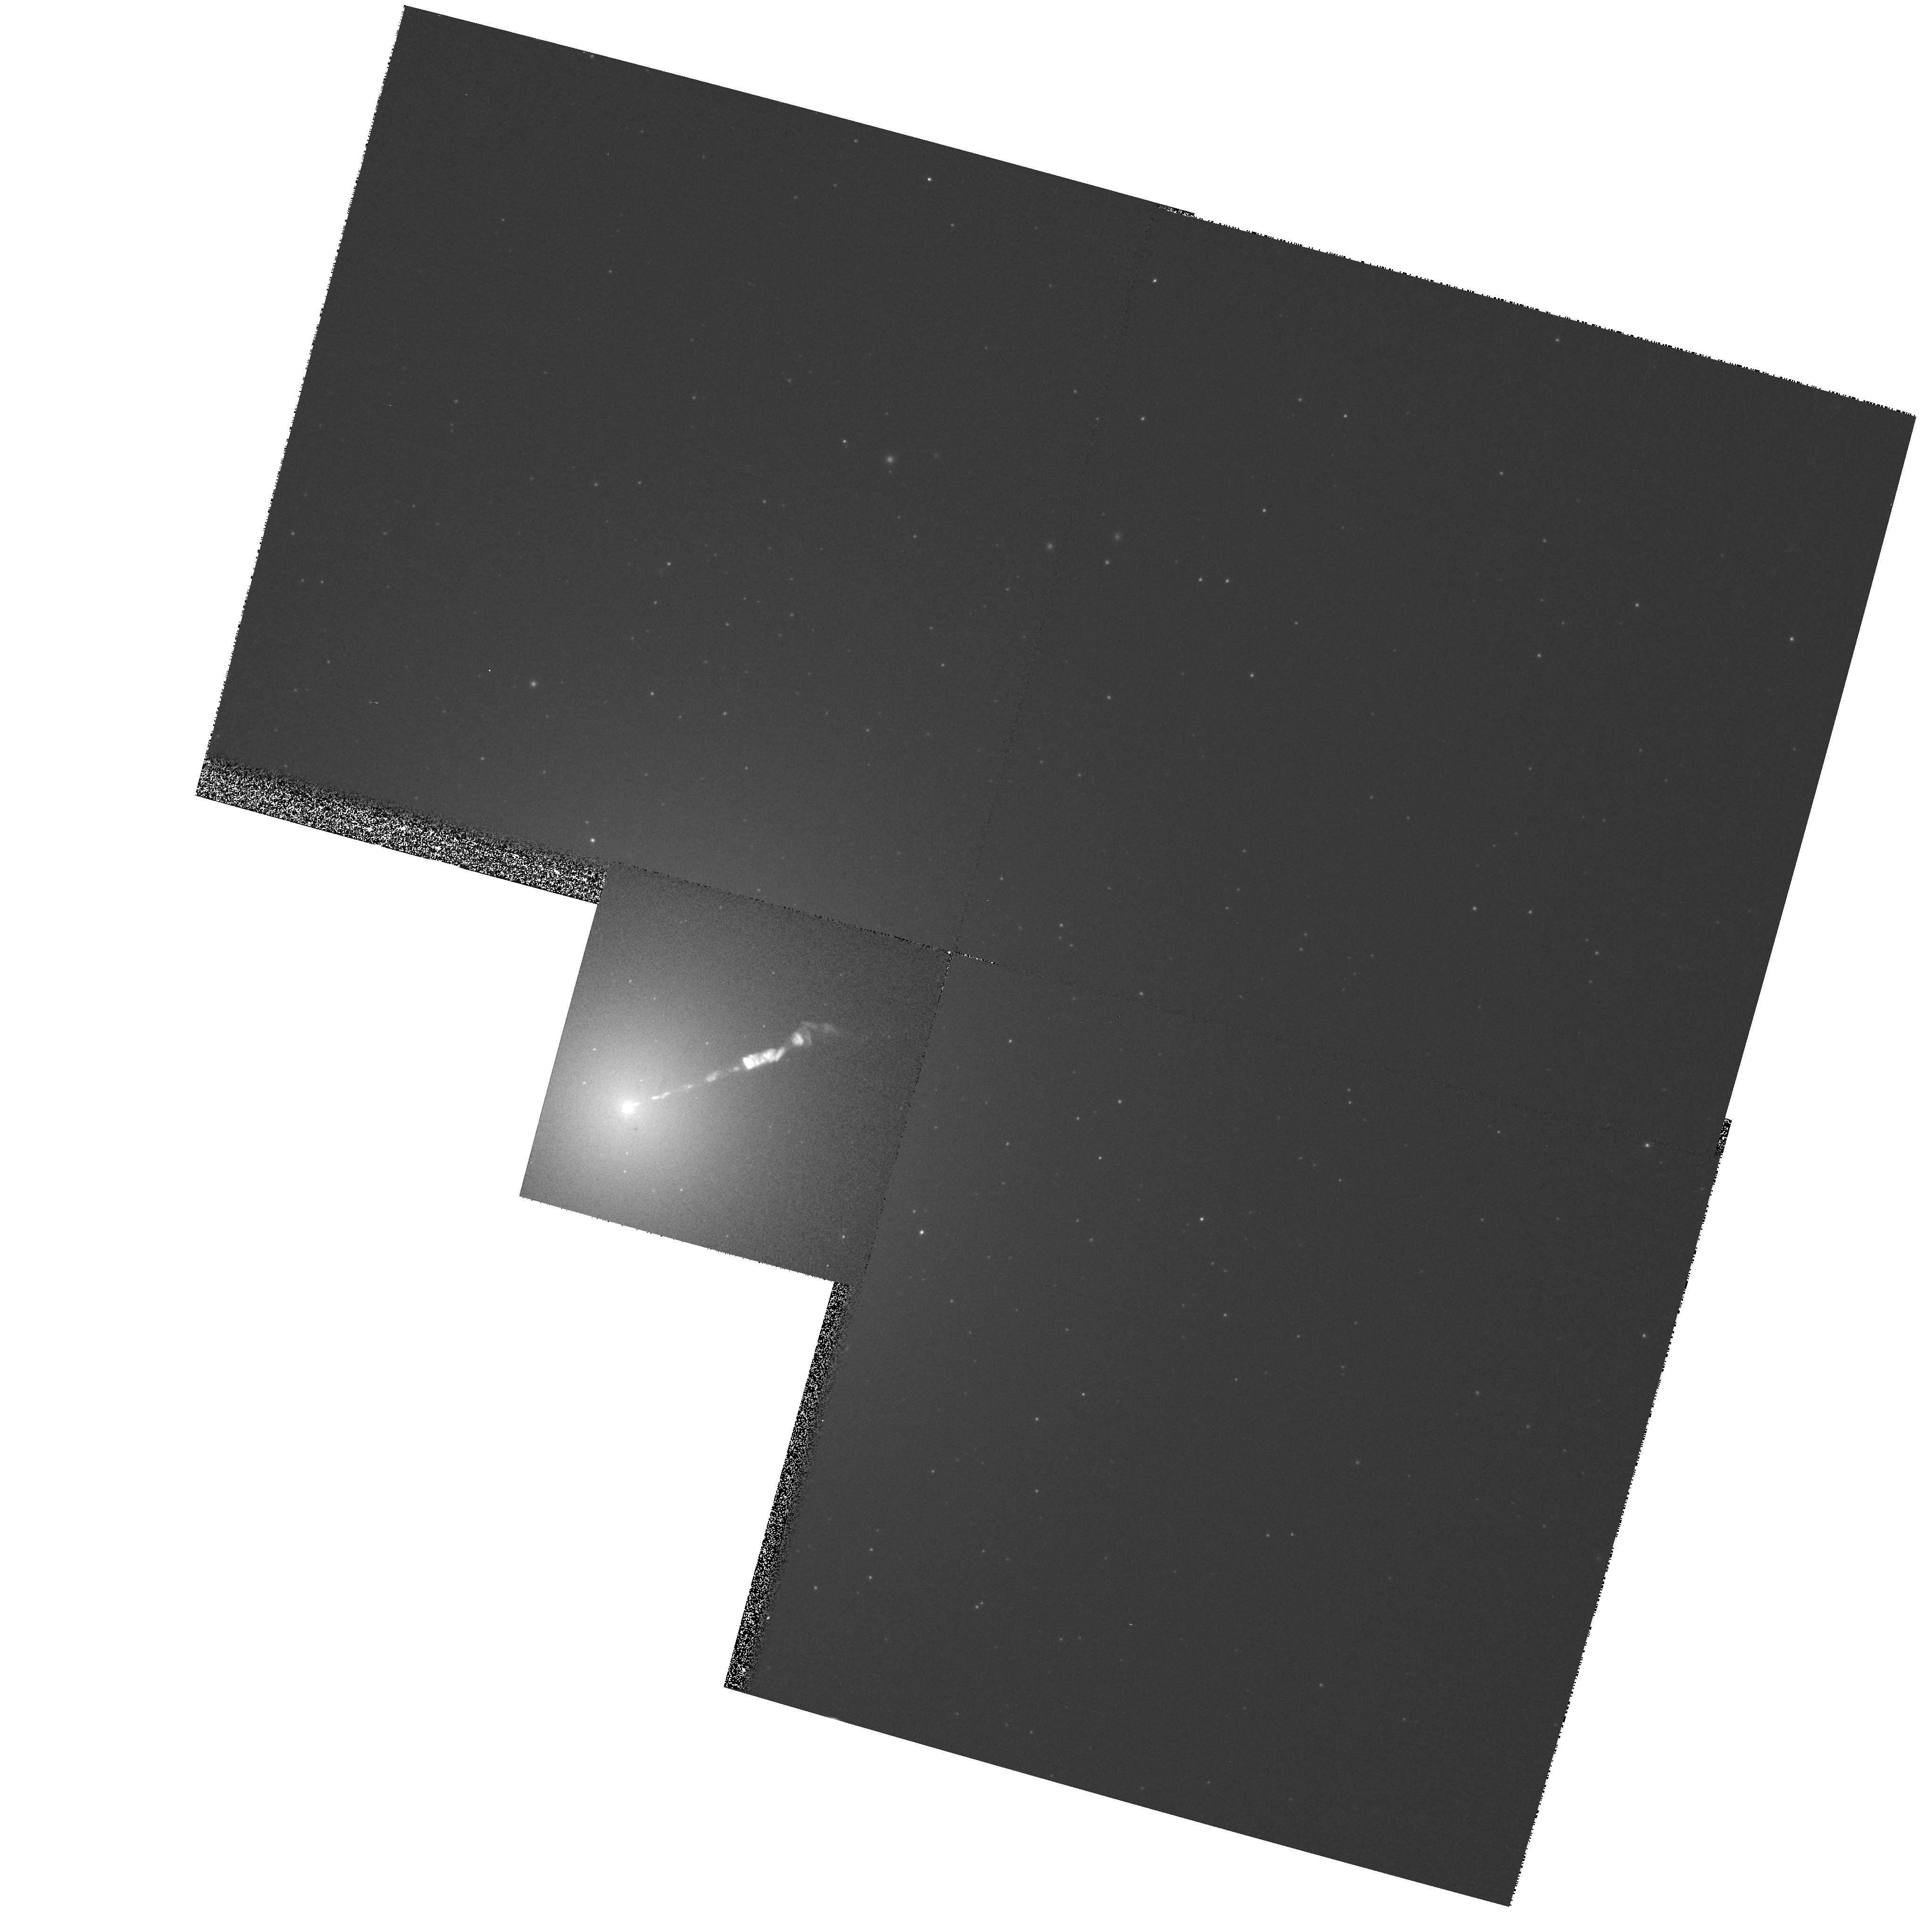
Target: M87-NUC. Instrument: WFPC2/PC. Filter: F450W. Exposure: 5 min. Observation ID: hst_8780_52_wfpc2_pc_f450w_u6a352

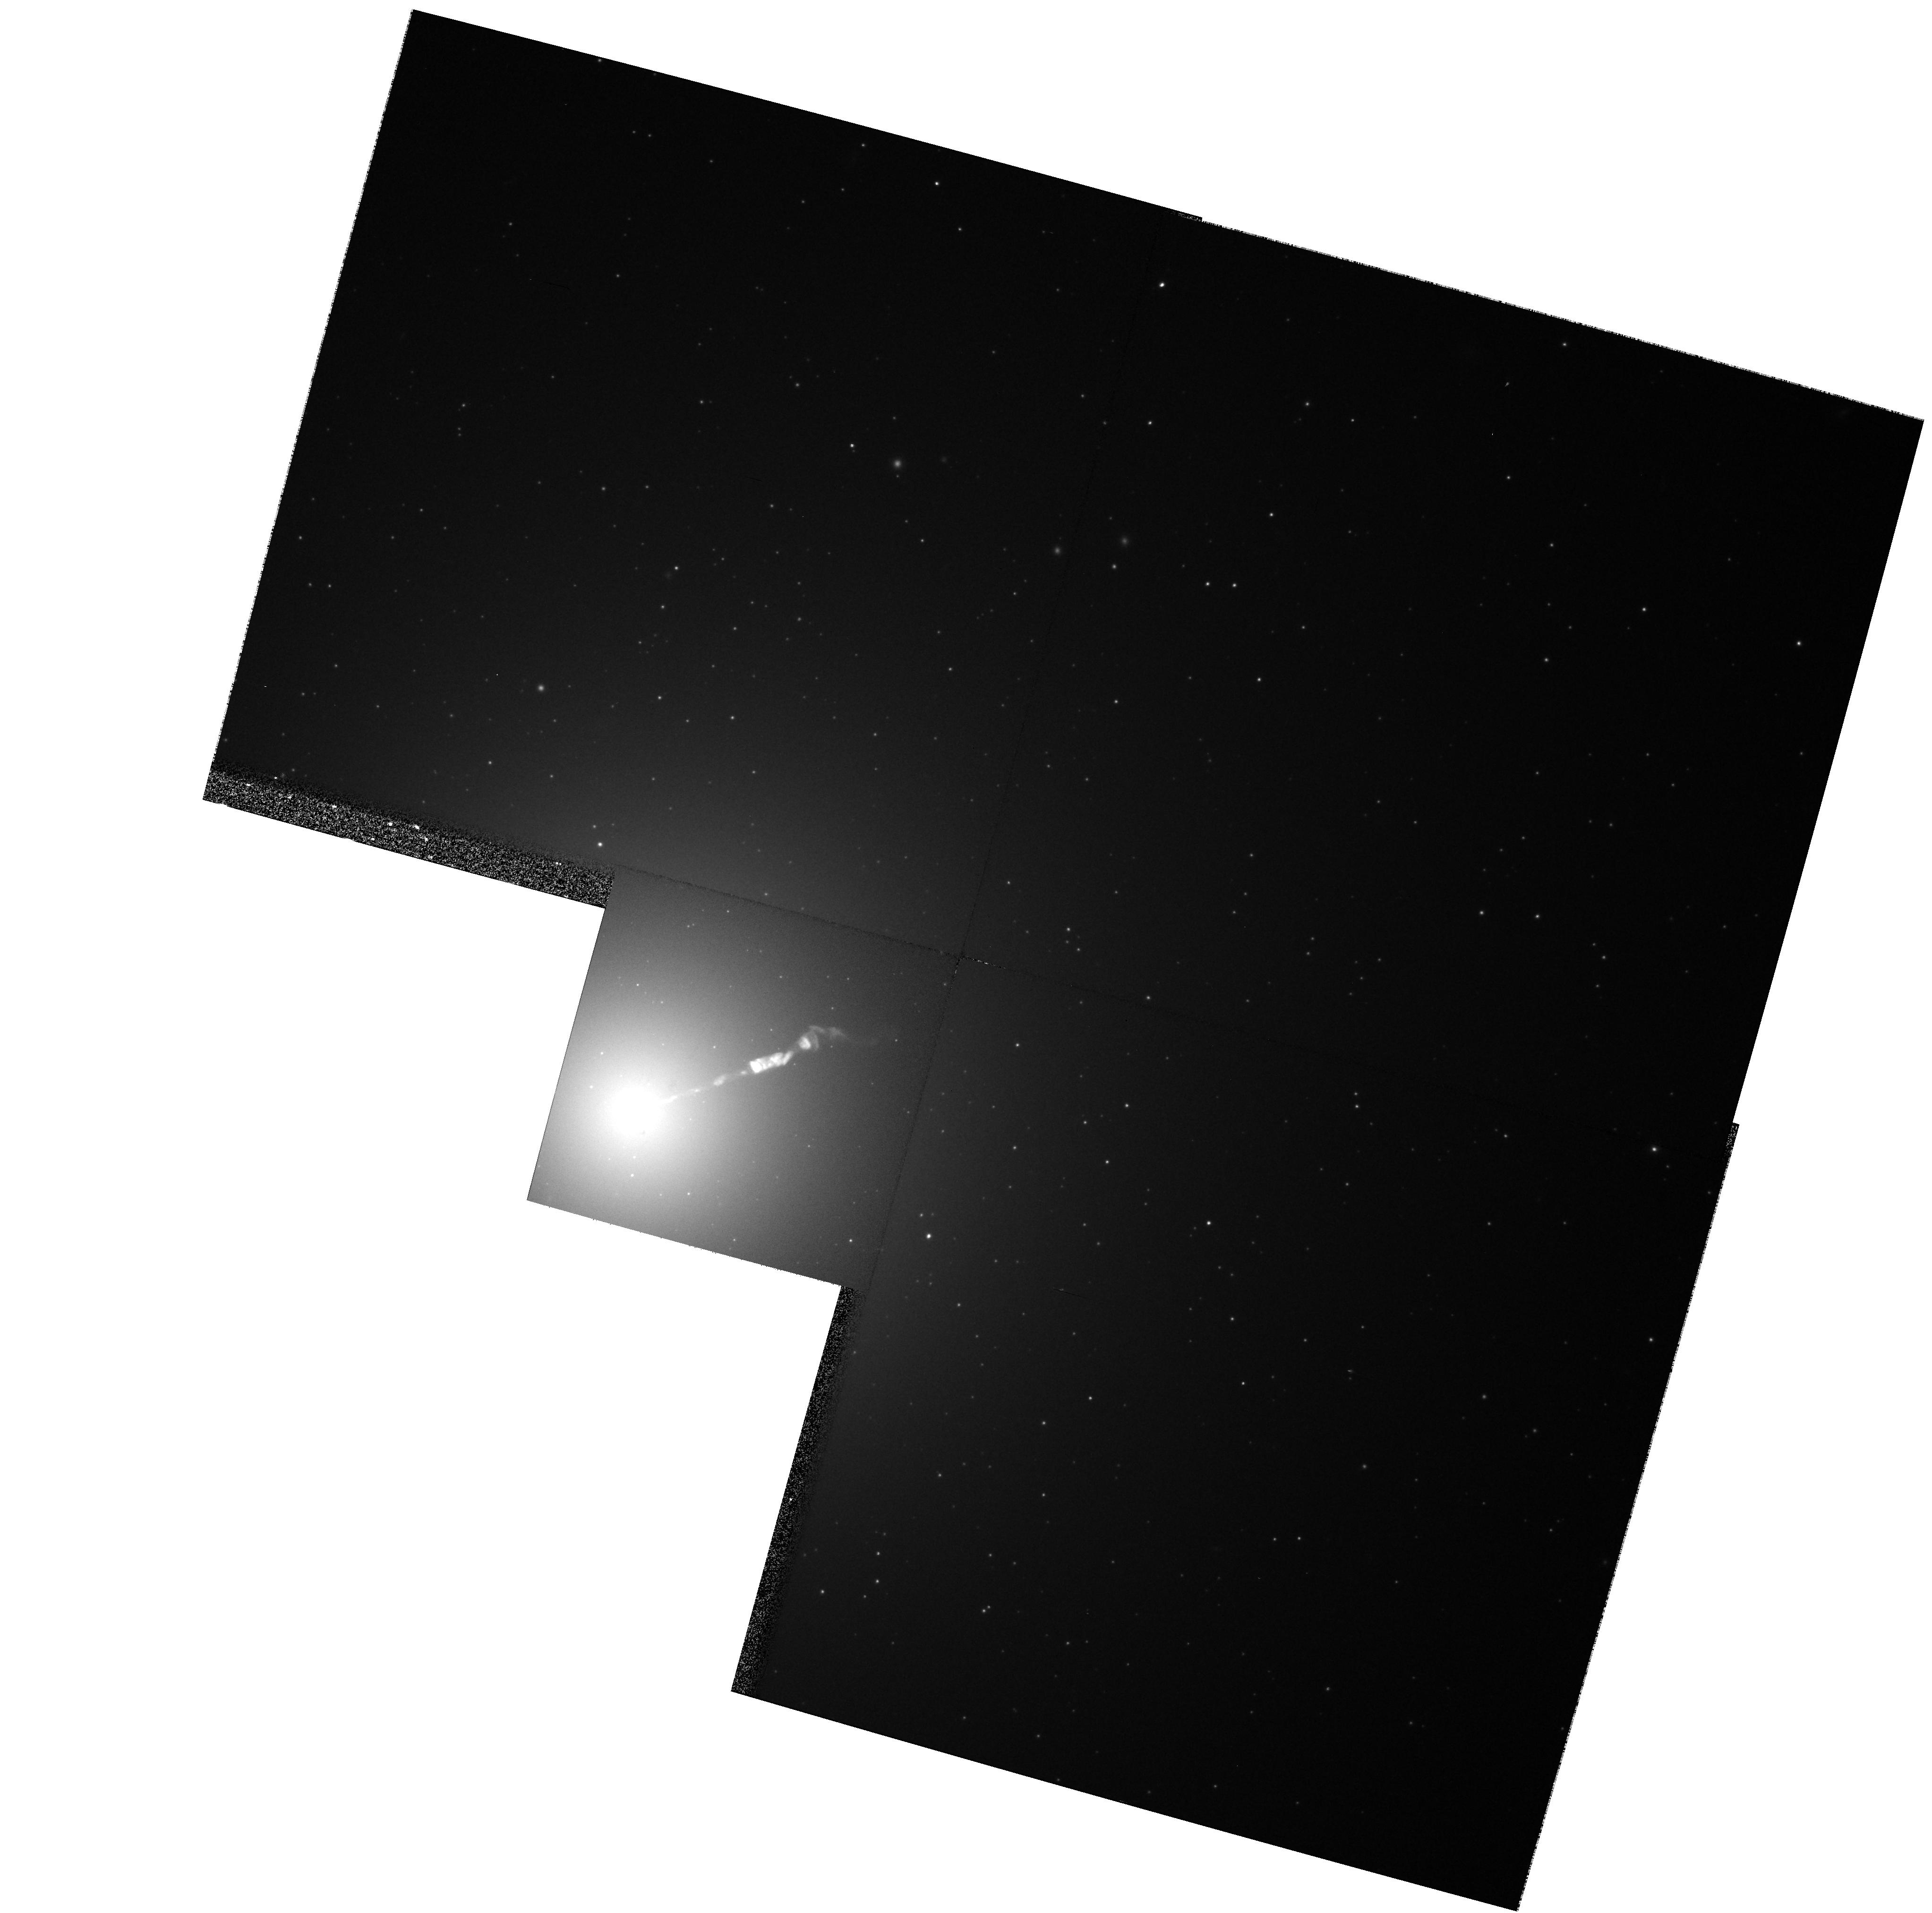
Target: M87-NUC. Instrument: WFPC2/PC. Filter: F606W. Exposure: 5 min. Observation ID: hst_8780_52_wfpc2_pc_f606w_u6a352

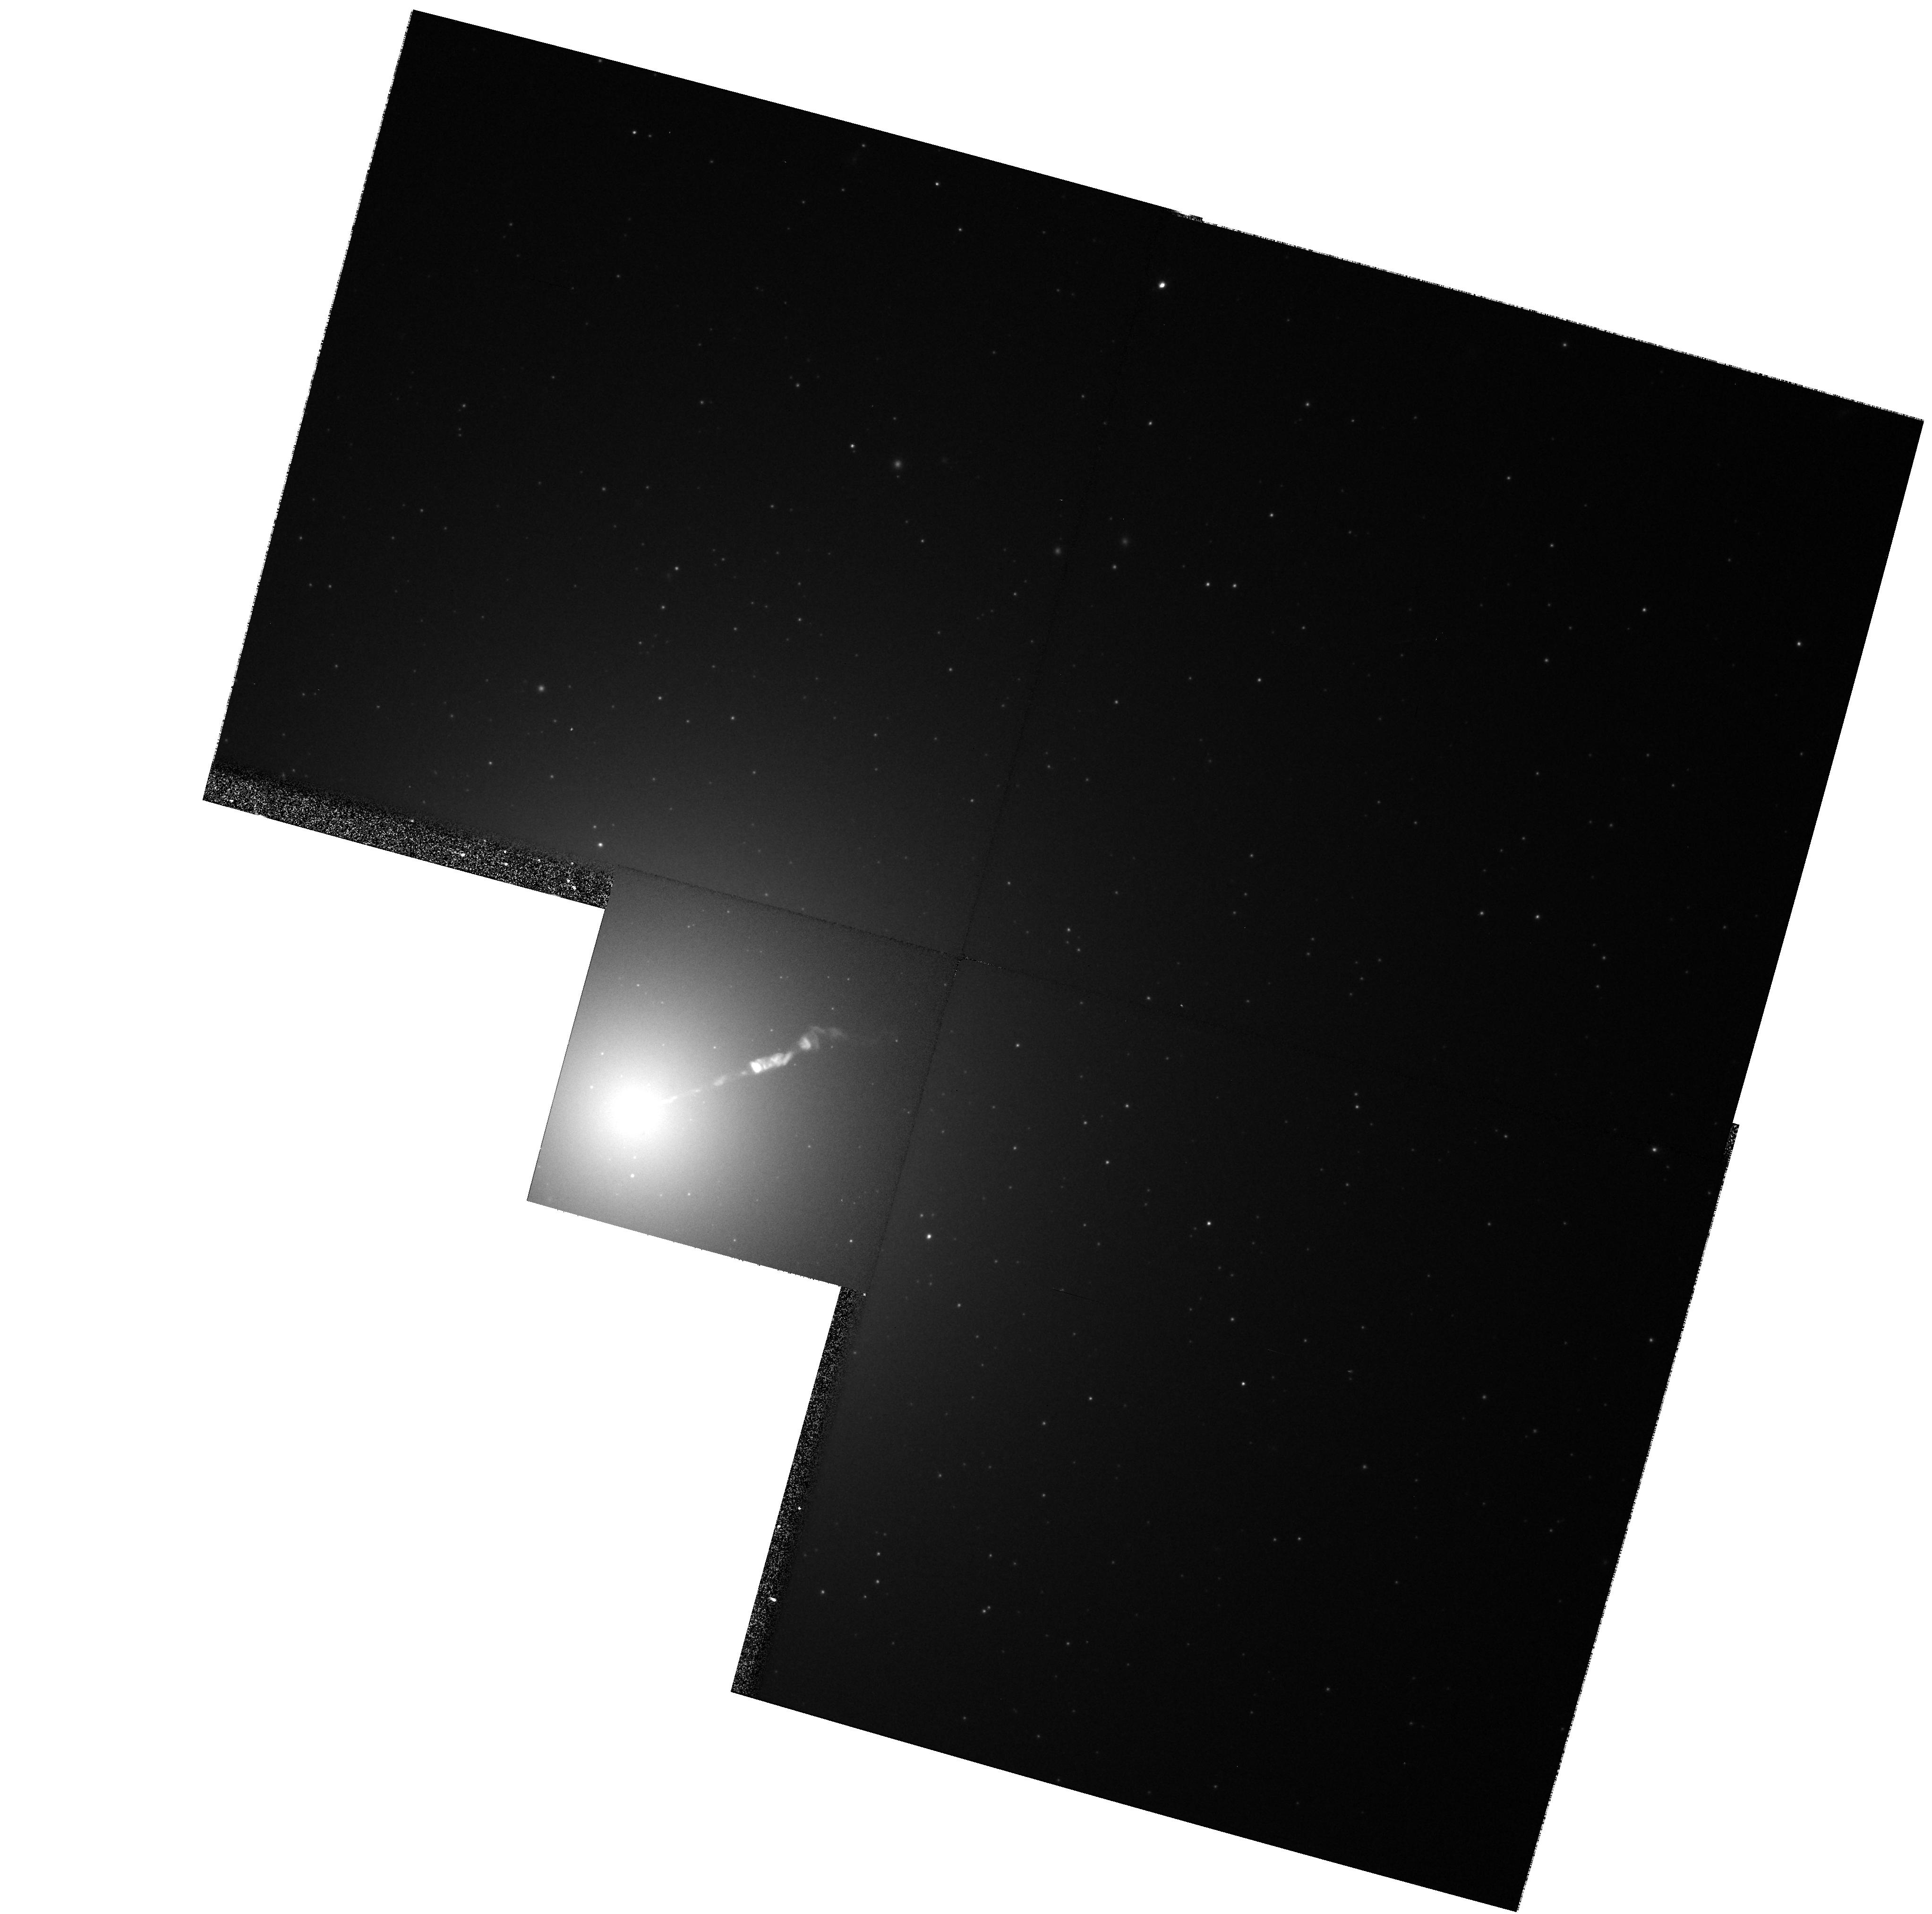
Target: M87-NUC. Instrument: WFPC2/PC. Filter: F814W. Exposure: 5 min. Observation ID: hst_8780_02_wfpc2_pc_f814w_u6a302

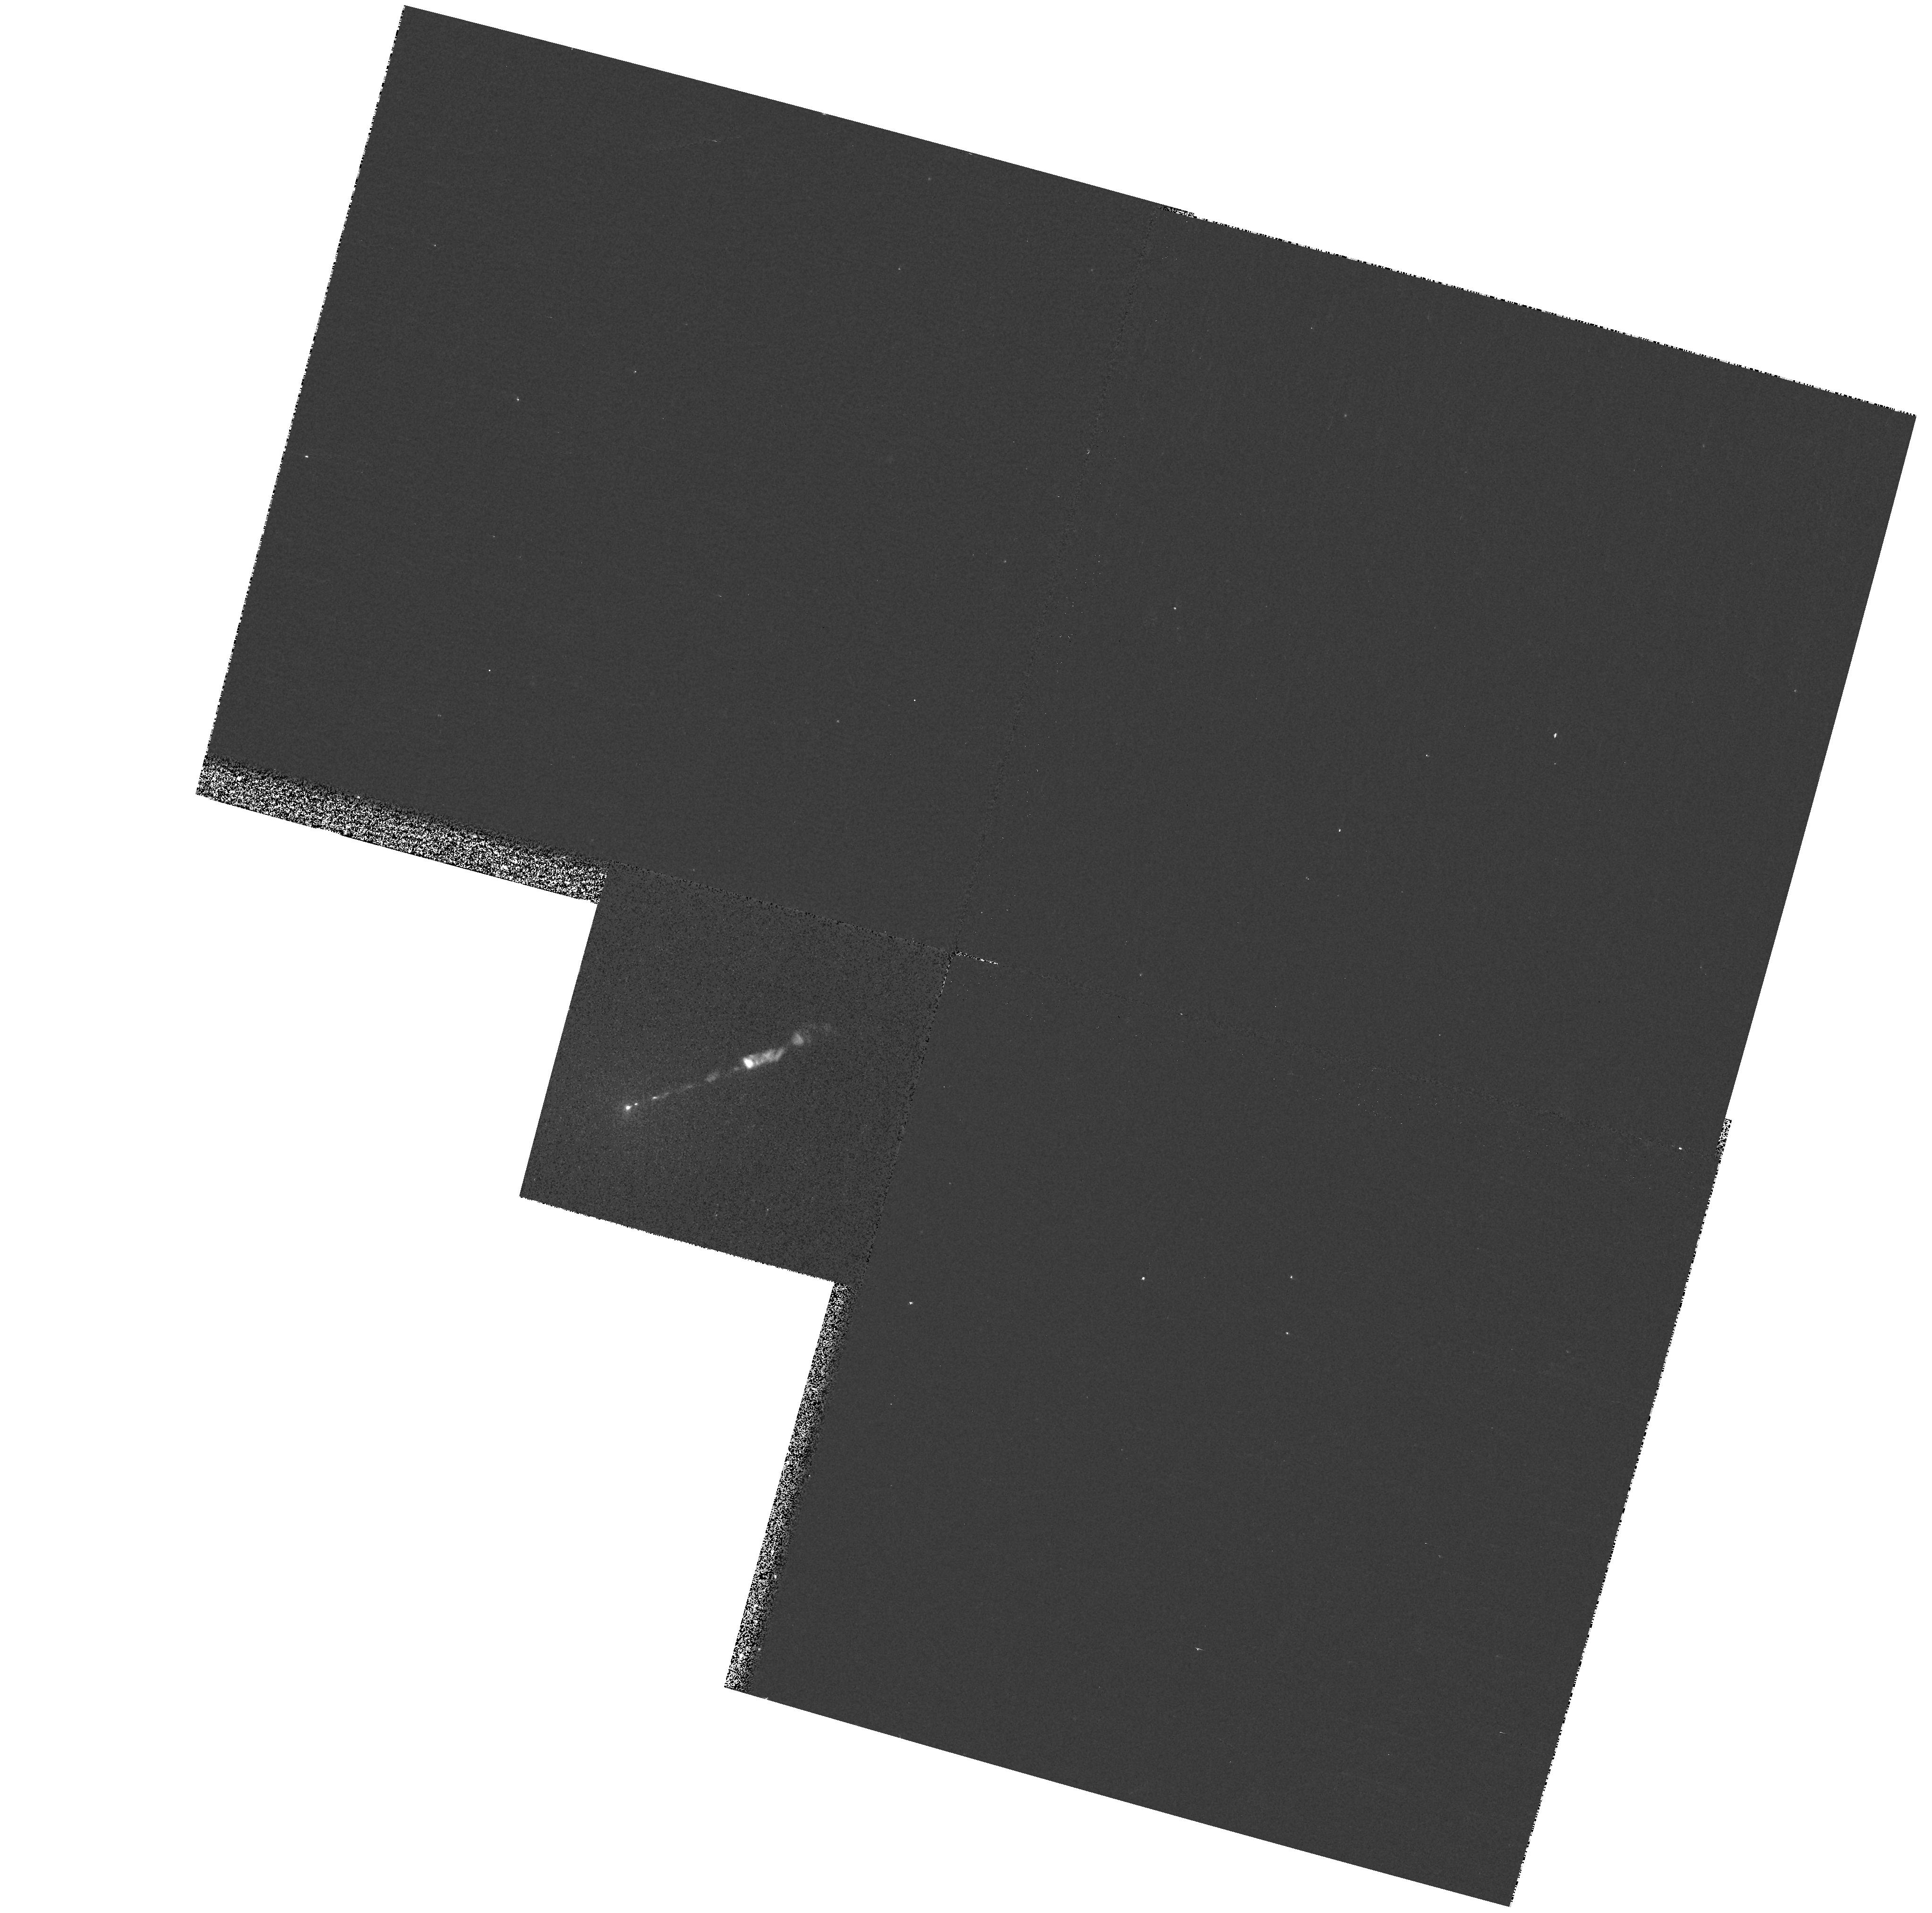
Target: M87-NUC. Instrument: WFPC2/PC. Filter: F300W. Exposure: 8 min. Observation ID: hst_8780_52_wfpc2_pc_f300w_u6a352

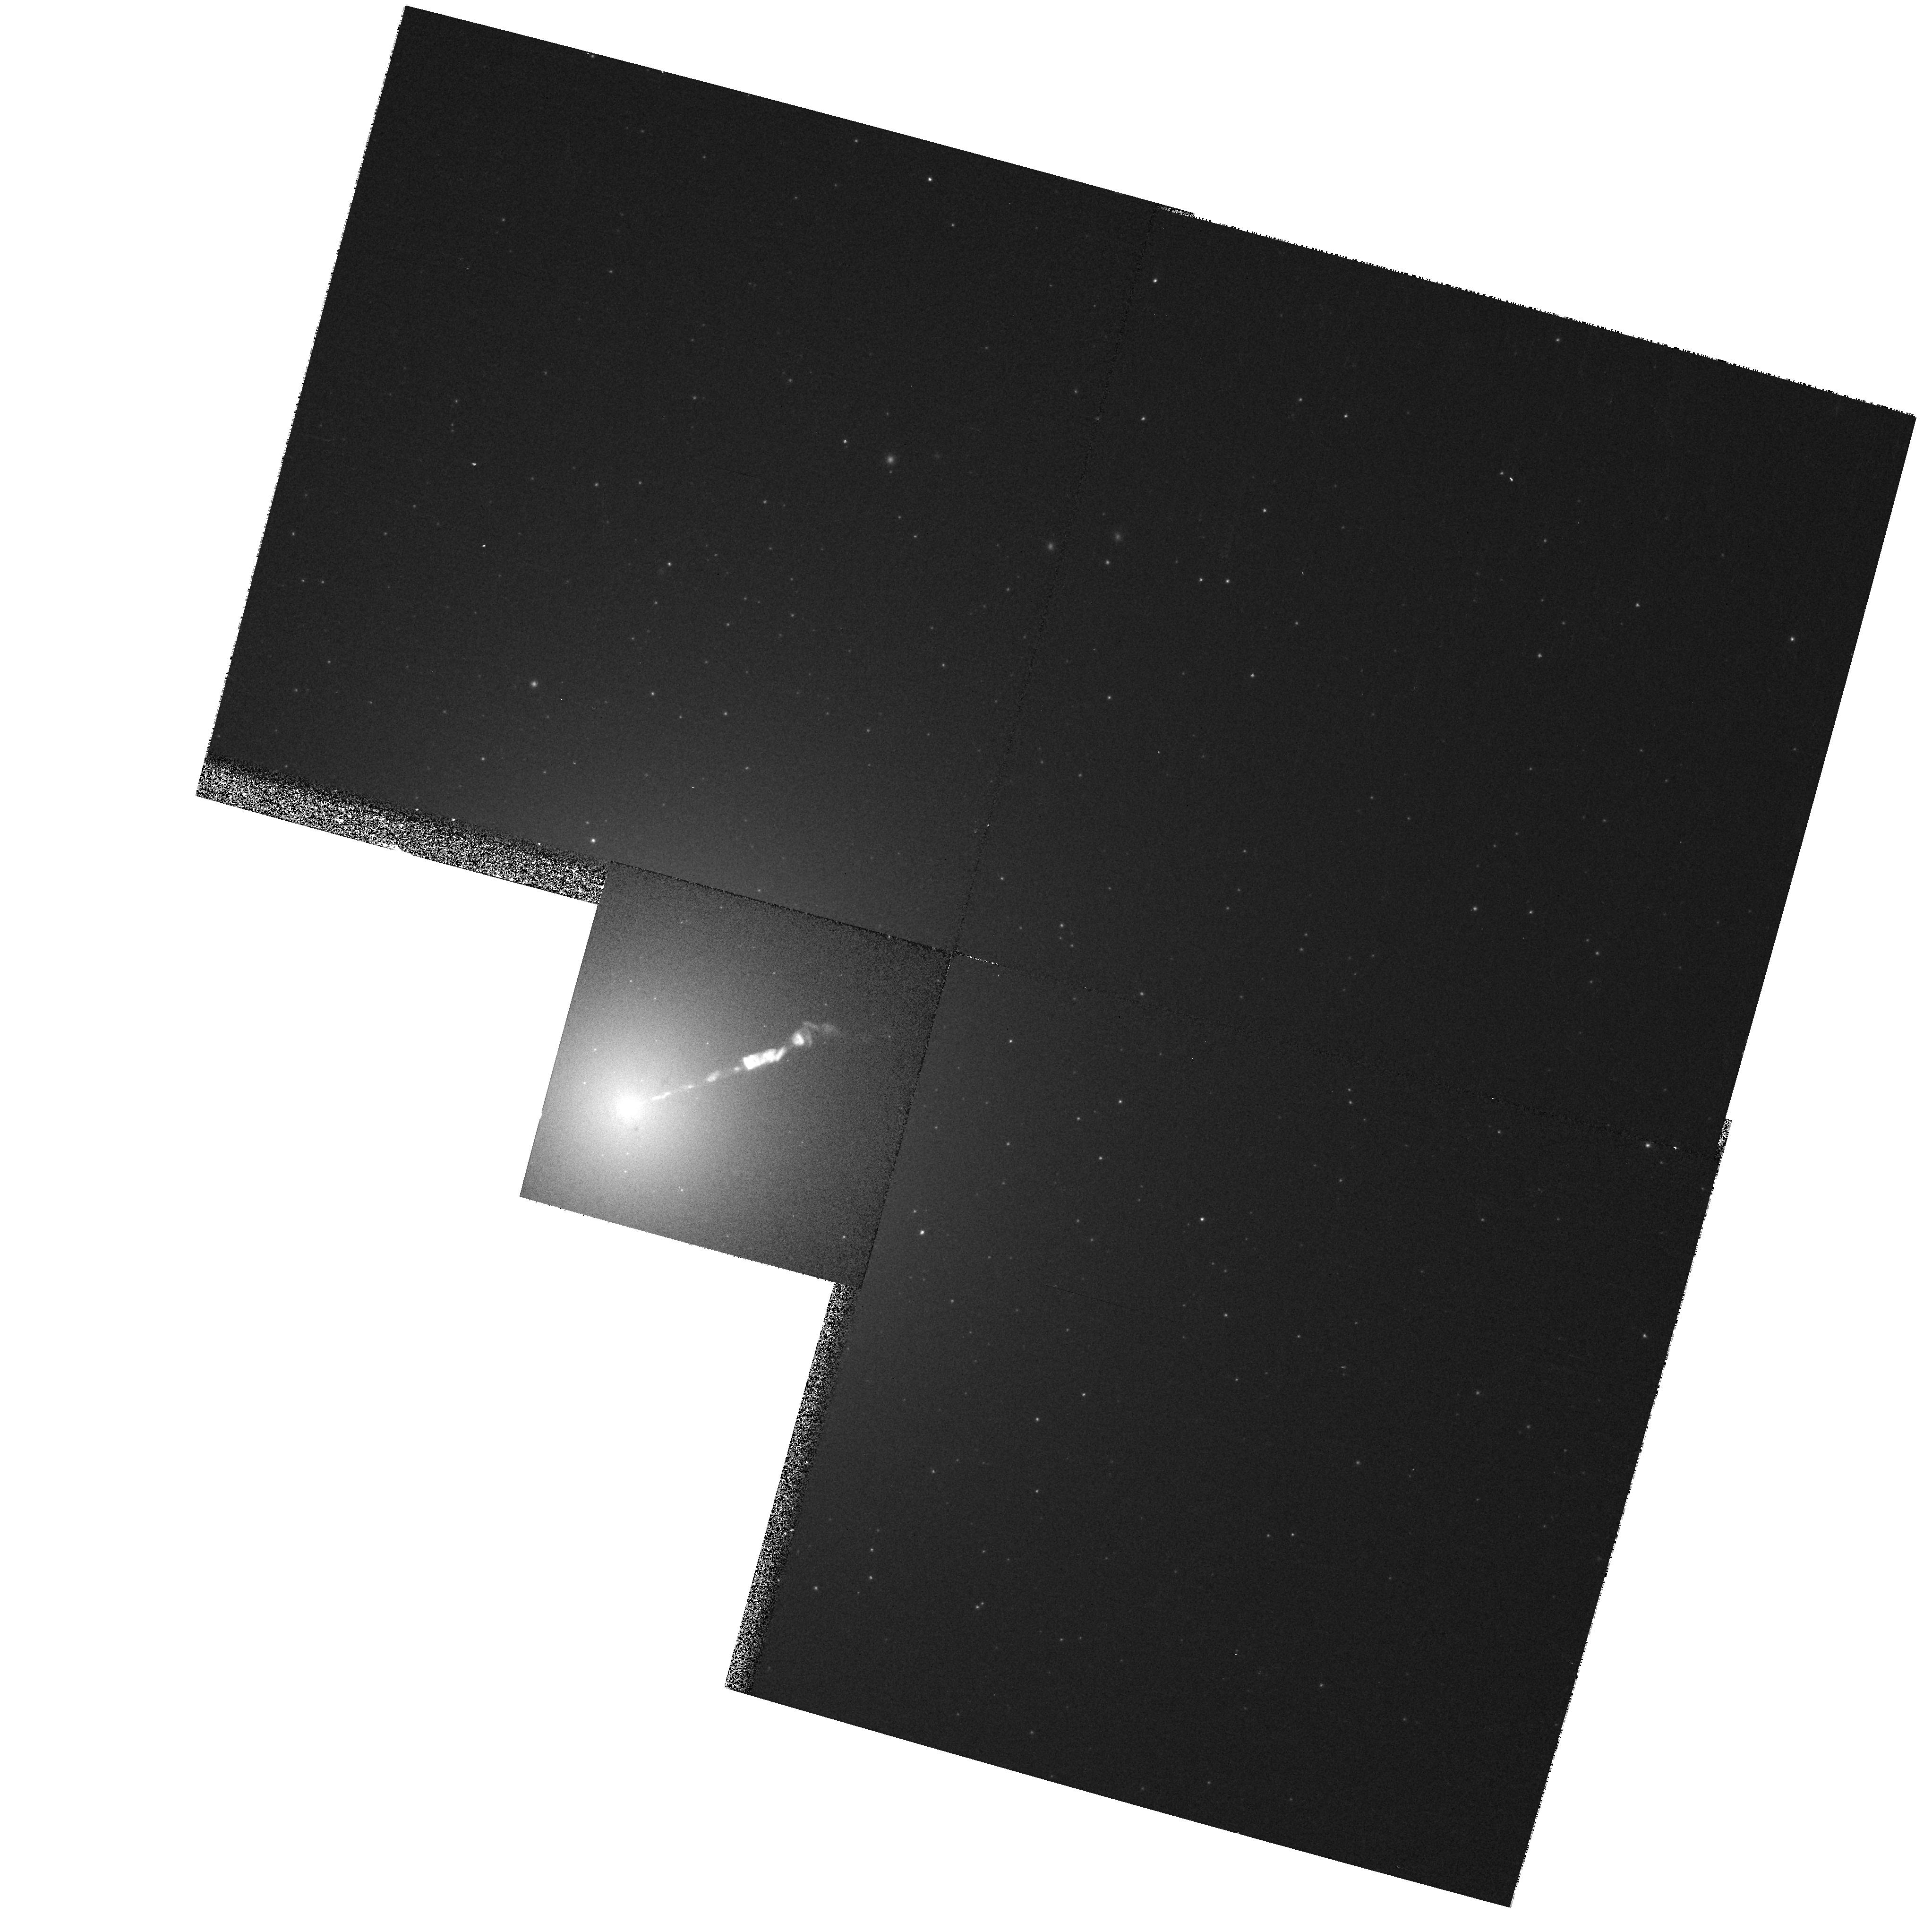
Target: M87-NUC. Instrument: WFPC2/PC. Filter: F450W. Exposure: 5 min. Observation ID: hst_8780_02_wfpc2_pc_f450w_u6a302

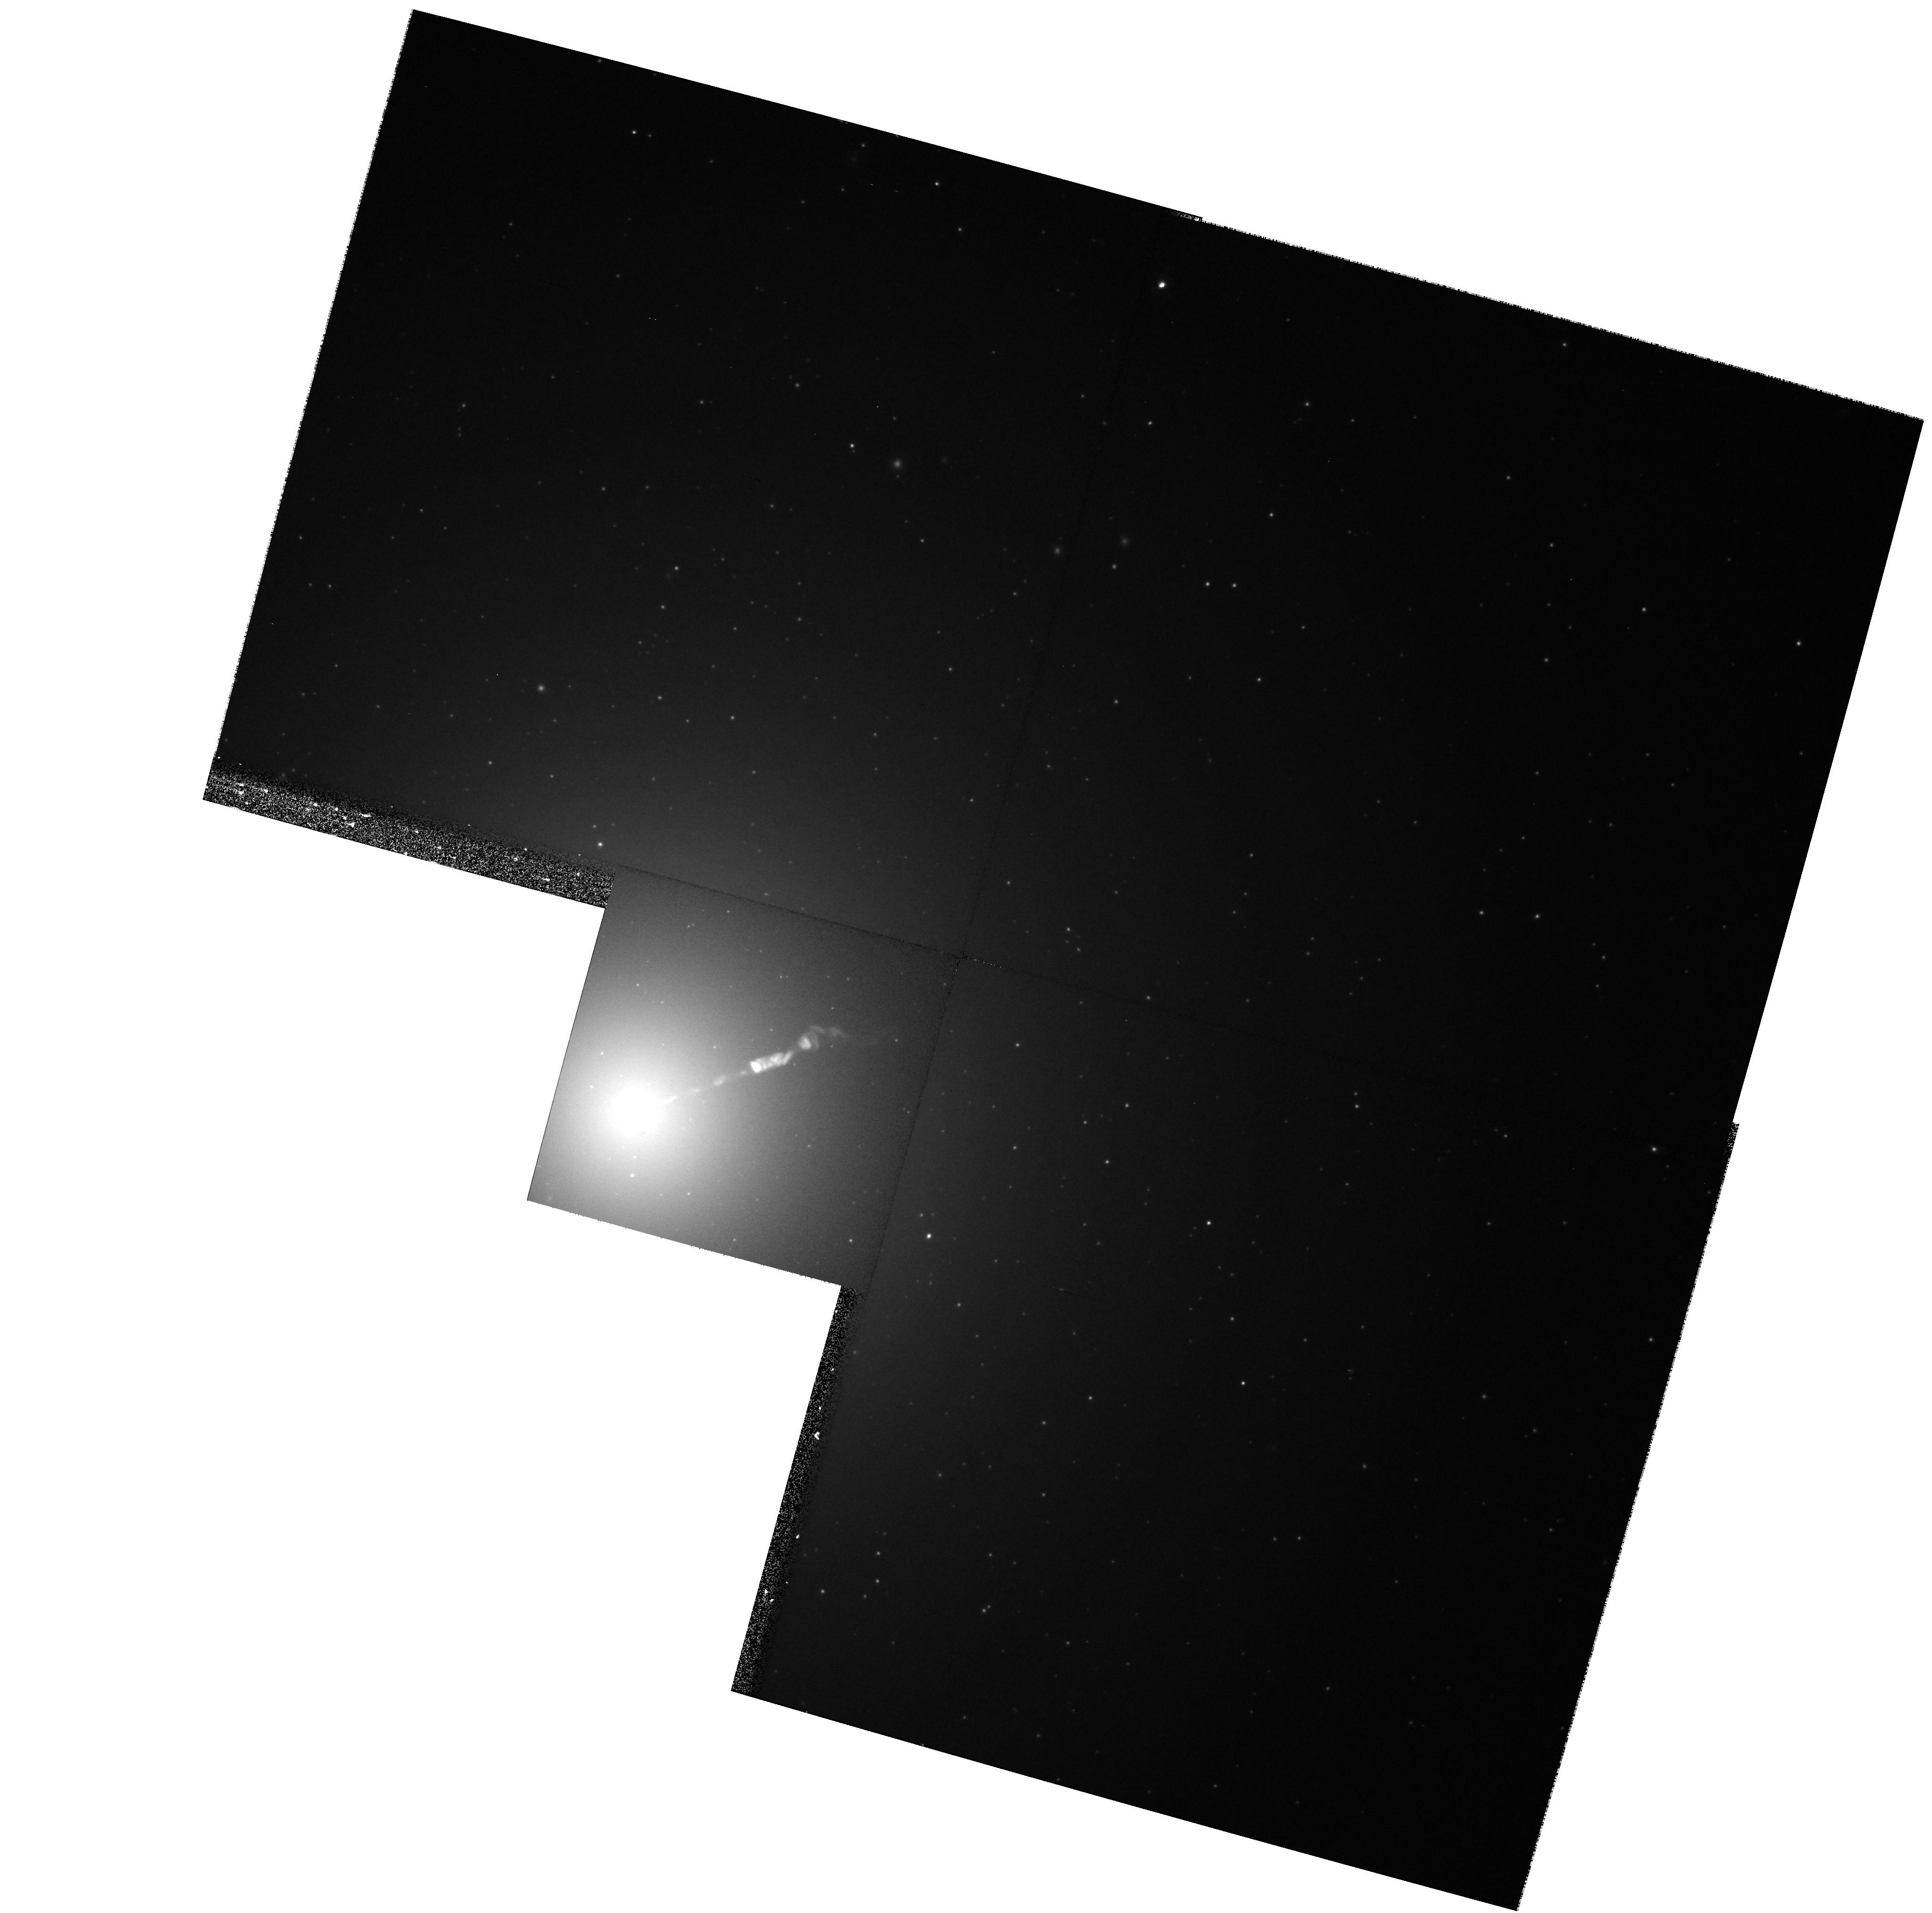
Target: M87-NUC. Instrument: WFPC2/PC. Filter: F814W. Exposure: 8 min. Observation ID: hst_8780_52_wfpc2_pc_f814w_u6a352

Secular Changes in the Jet of M87 (PI: Biretta, John A.)

As part of our ongoing investigation of the M87 jet, we have obtained unprecedented high resolution images of the jet using the FOC. These data show structures with a FWHM as small as 0.03", and provide a unique opportunity to study proper motions and structural changes of the jet. We will compare Cycle 7-9 FOC and WFPC2 images with Cycle 4-6 observations to track secular changes and motions in the jet and nucleus. Typical speeds found with VLA observations range from 0.5c to 3c, while our Cycle 4-6 data already show speeds between 2c and 5c for many components. Since the optical emission is more concentrated near the jet axis than the radio emission, the optical data will give velocity information on a different physical volume closer to the jet axis, and show whether there are strong velocity gradients across and within the jet. Secular changes in luminosity and polarization are also likely as the knots move, which will provide information on the evolution of the electron energy distribution and magnetic fields. We propose polarization measurements to map the magnetic field structure and its evolution in the first few pc of the jet near the ``central engine.'' We were awarded Cycle 5 & 6 time to carry out observations as the foundation of an annual monitoring program, and received a provisional award of time in Cycle 7; herein we request continuation of this program.